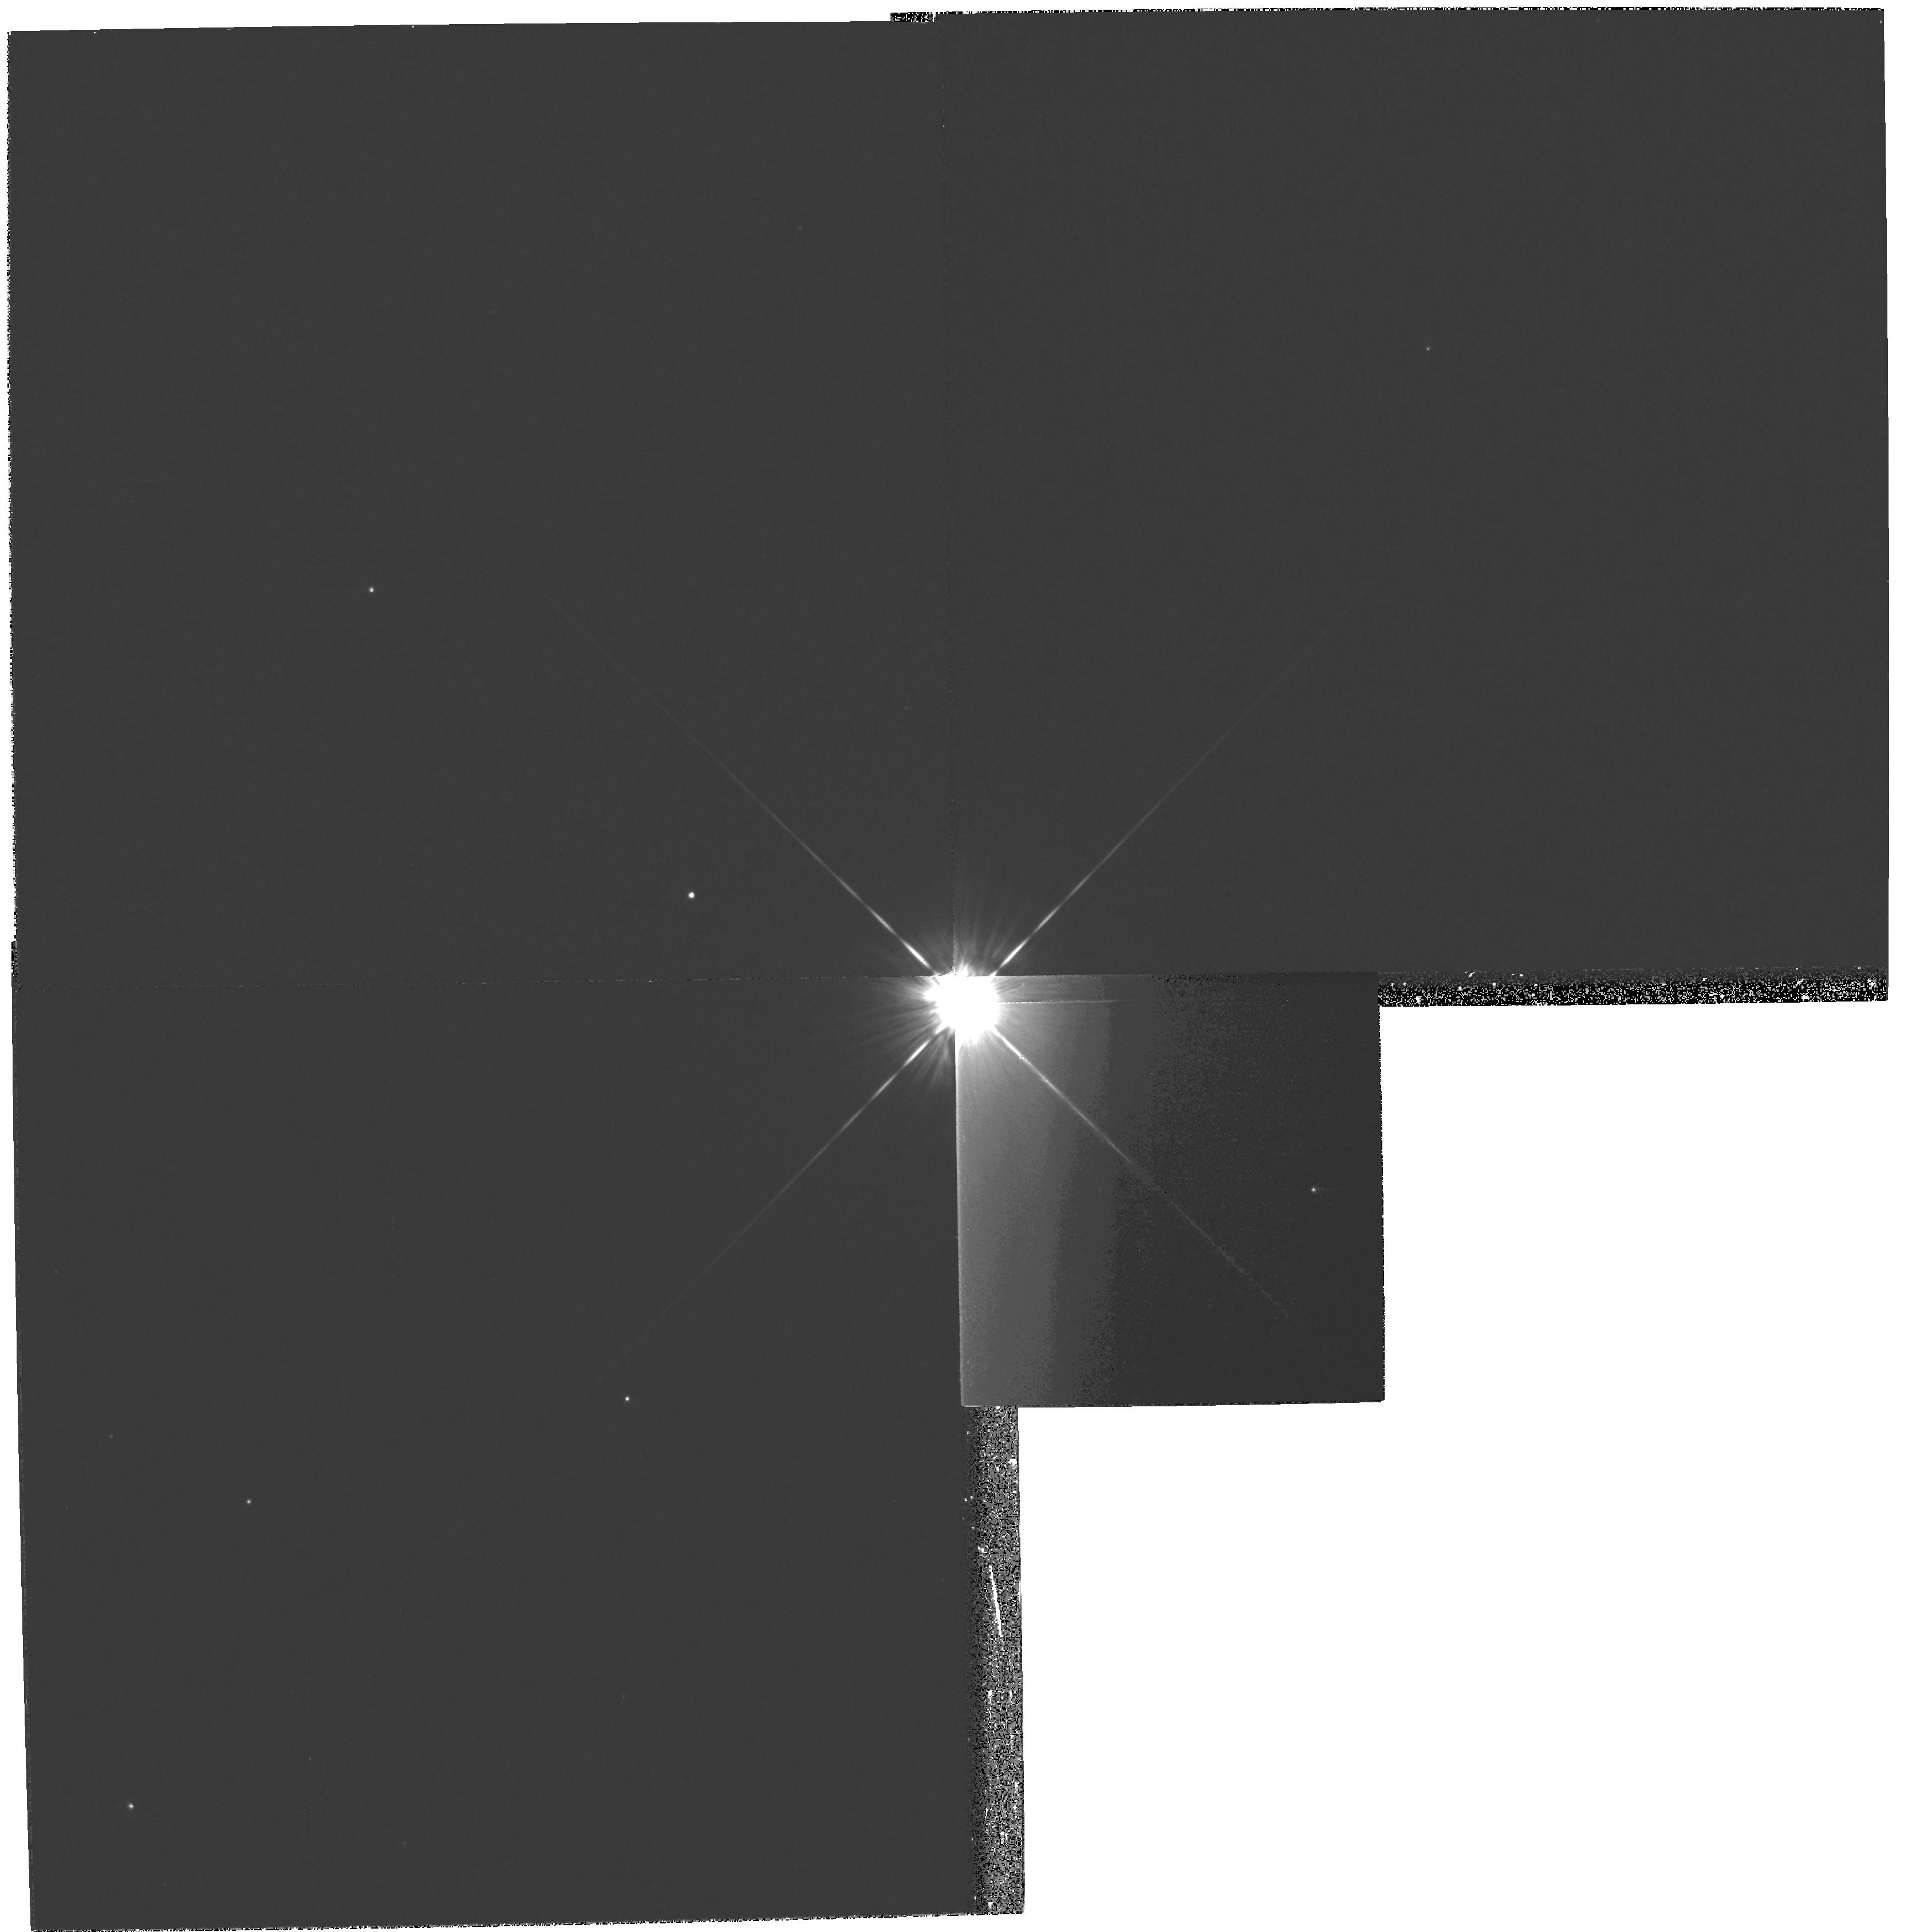
Target: HD-53143
Instrument: WFPC2/PC
Filter: F439W
Exposure: 24 min
Observation ID: hst_10599_55_wfpc2_pc_f439w_u9gh55

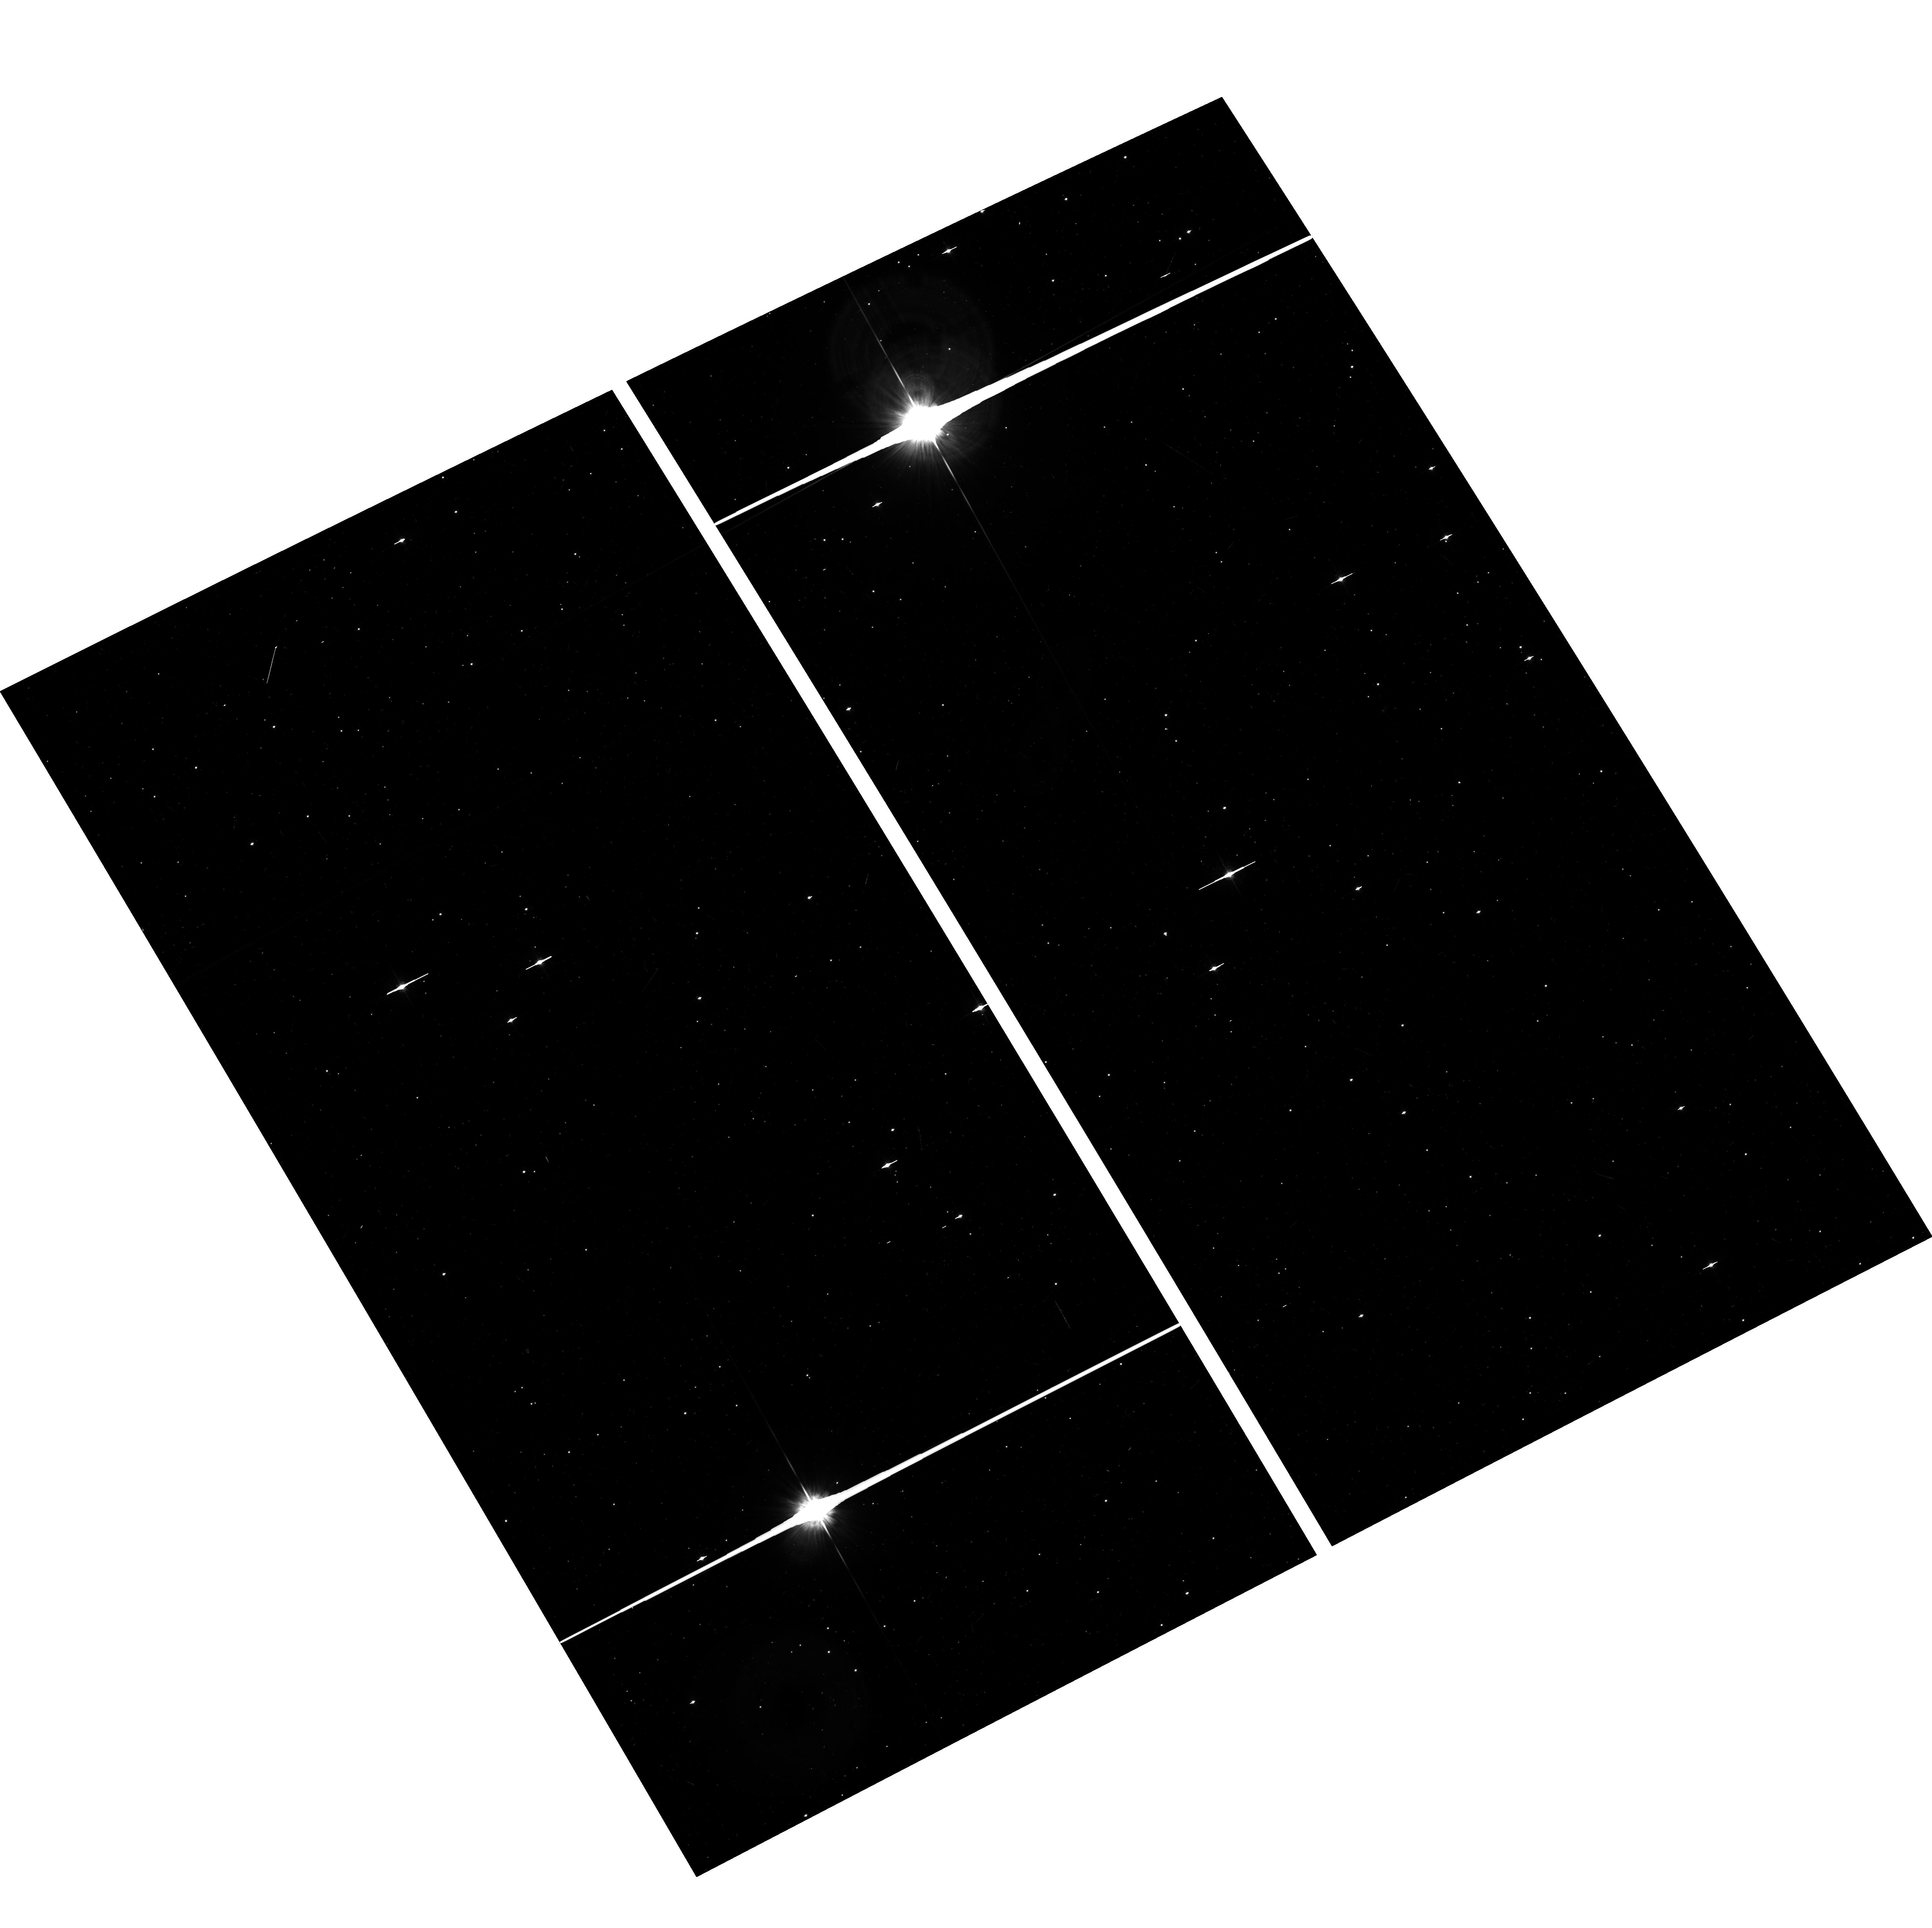
Target: field at RA 235.297°, Dec -44.662°
Instrument: ACS/WFC
Filter: F625W
Exposure: 8 min
Observation ID: hst_10599_12_acs_wfc_f625w_j9gh12

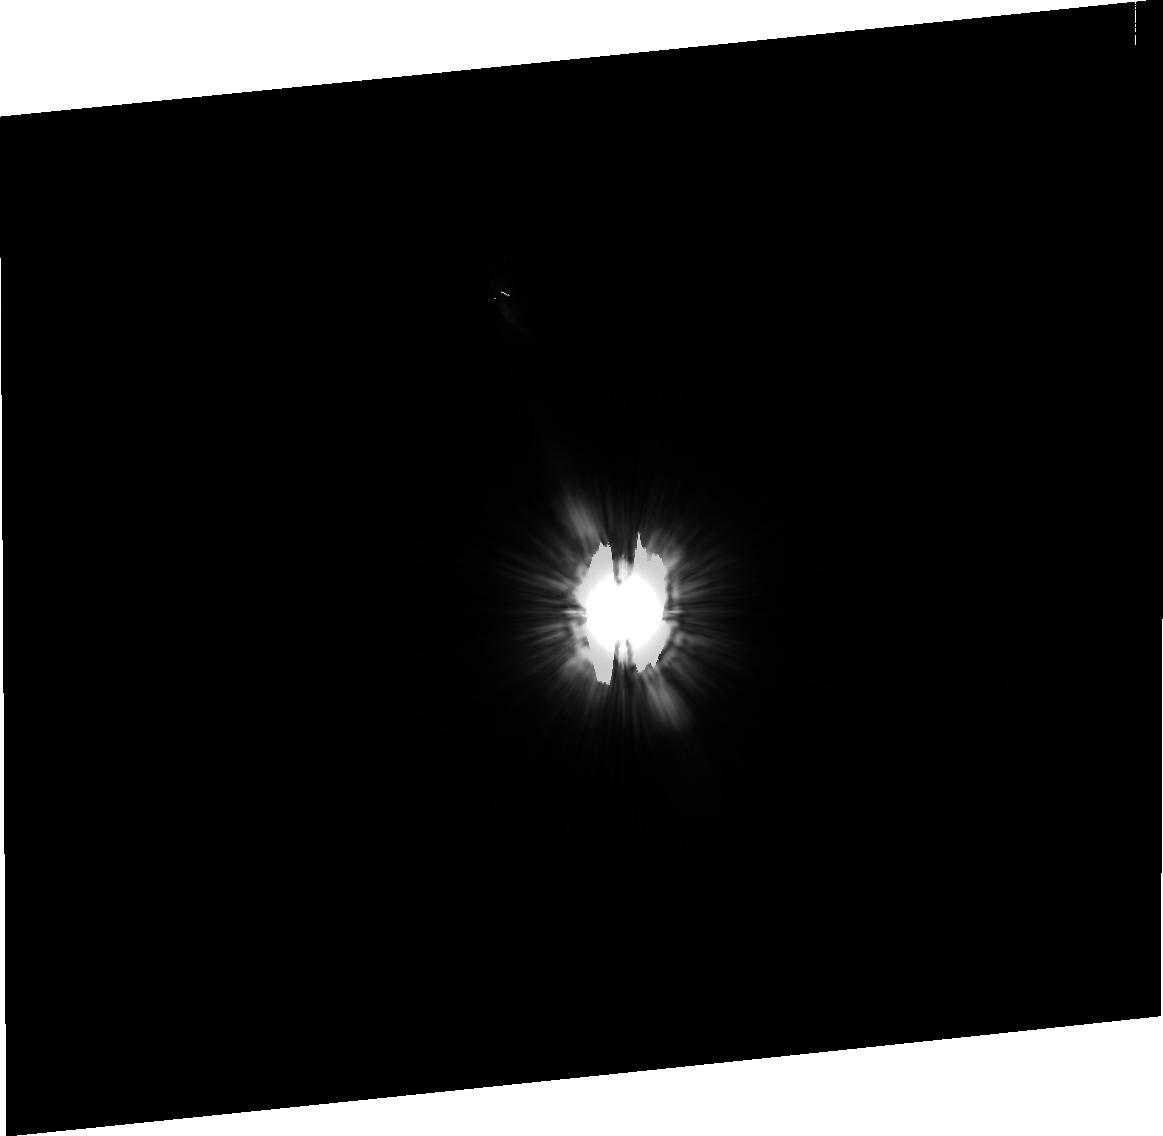
Target: HD-142860-PSF
Instrument: ACS/HRC
Filter: F606W
Exposure: 15 min
Observation ID: j9gh14020

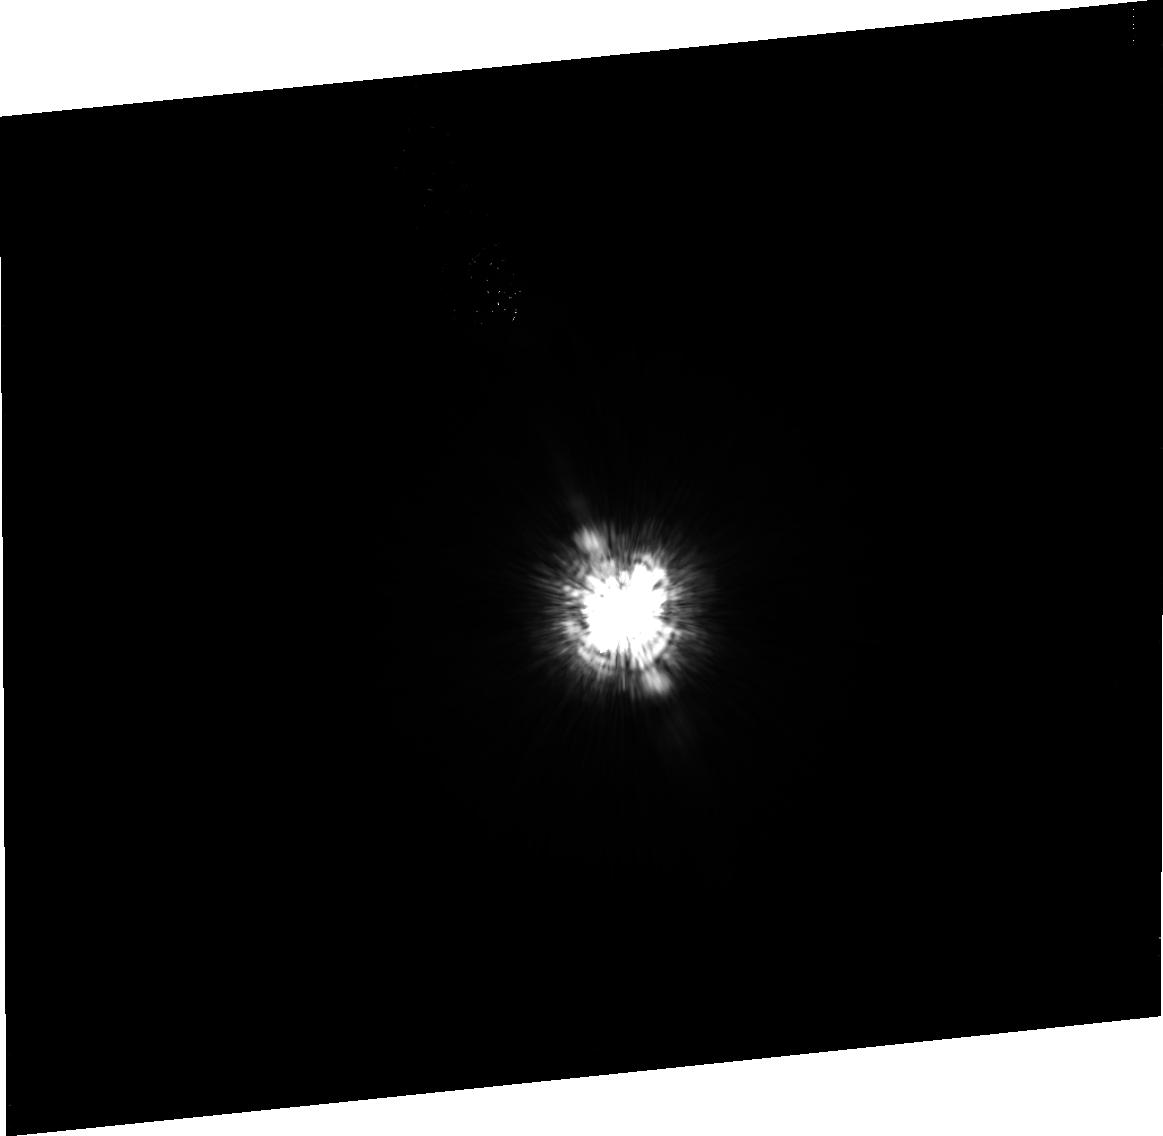
Target: HD-139664
Instrument: ACS/HRC
Filter: F435W
Exposure: 38 min
Observation ID: j9gh16010

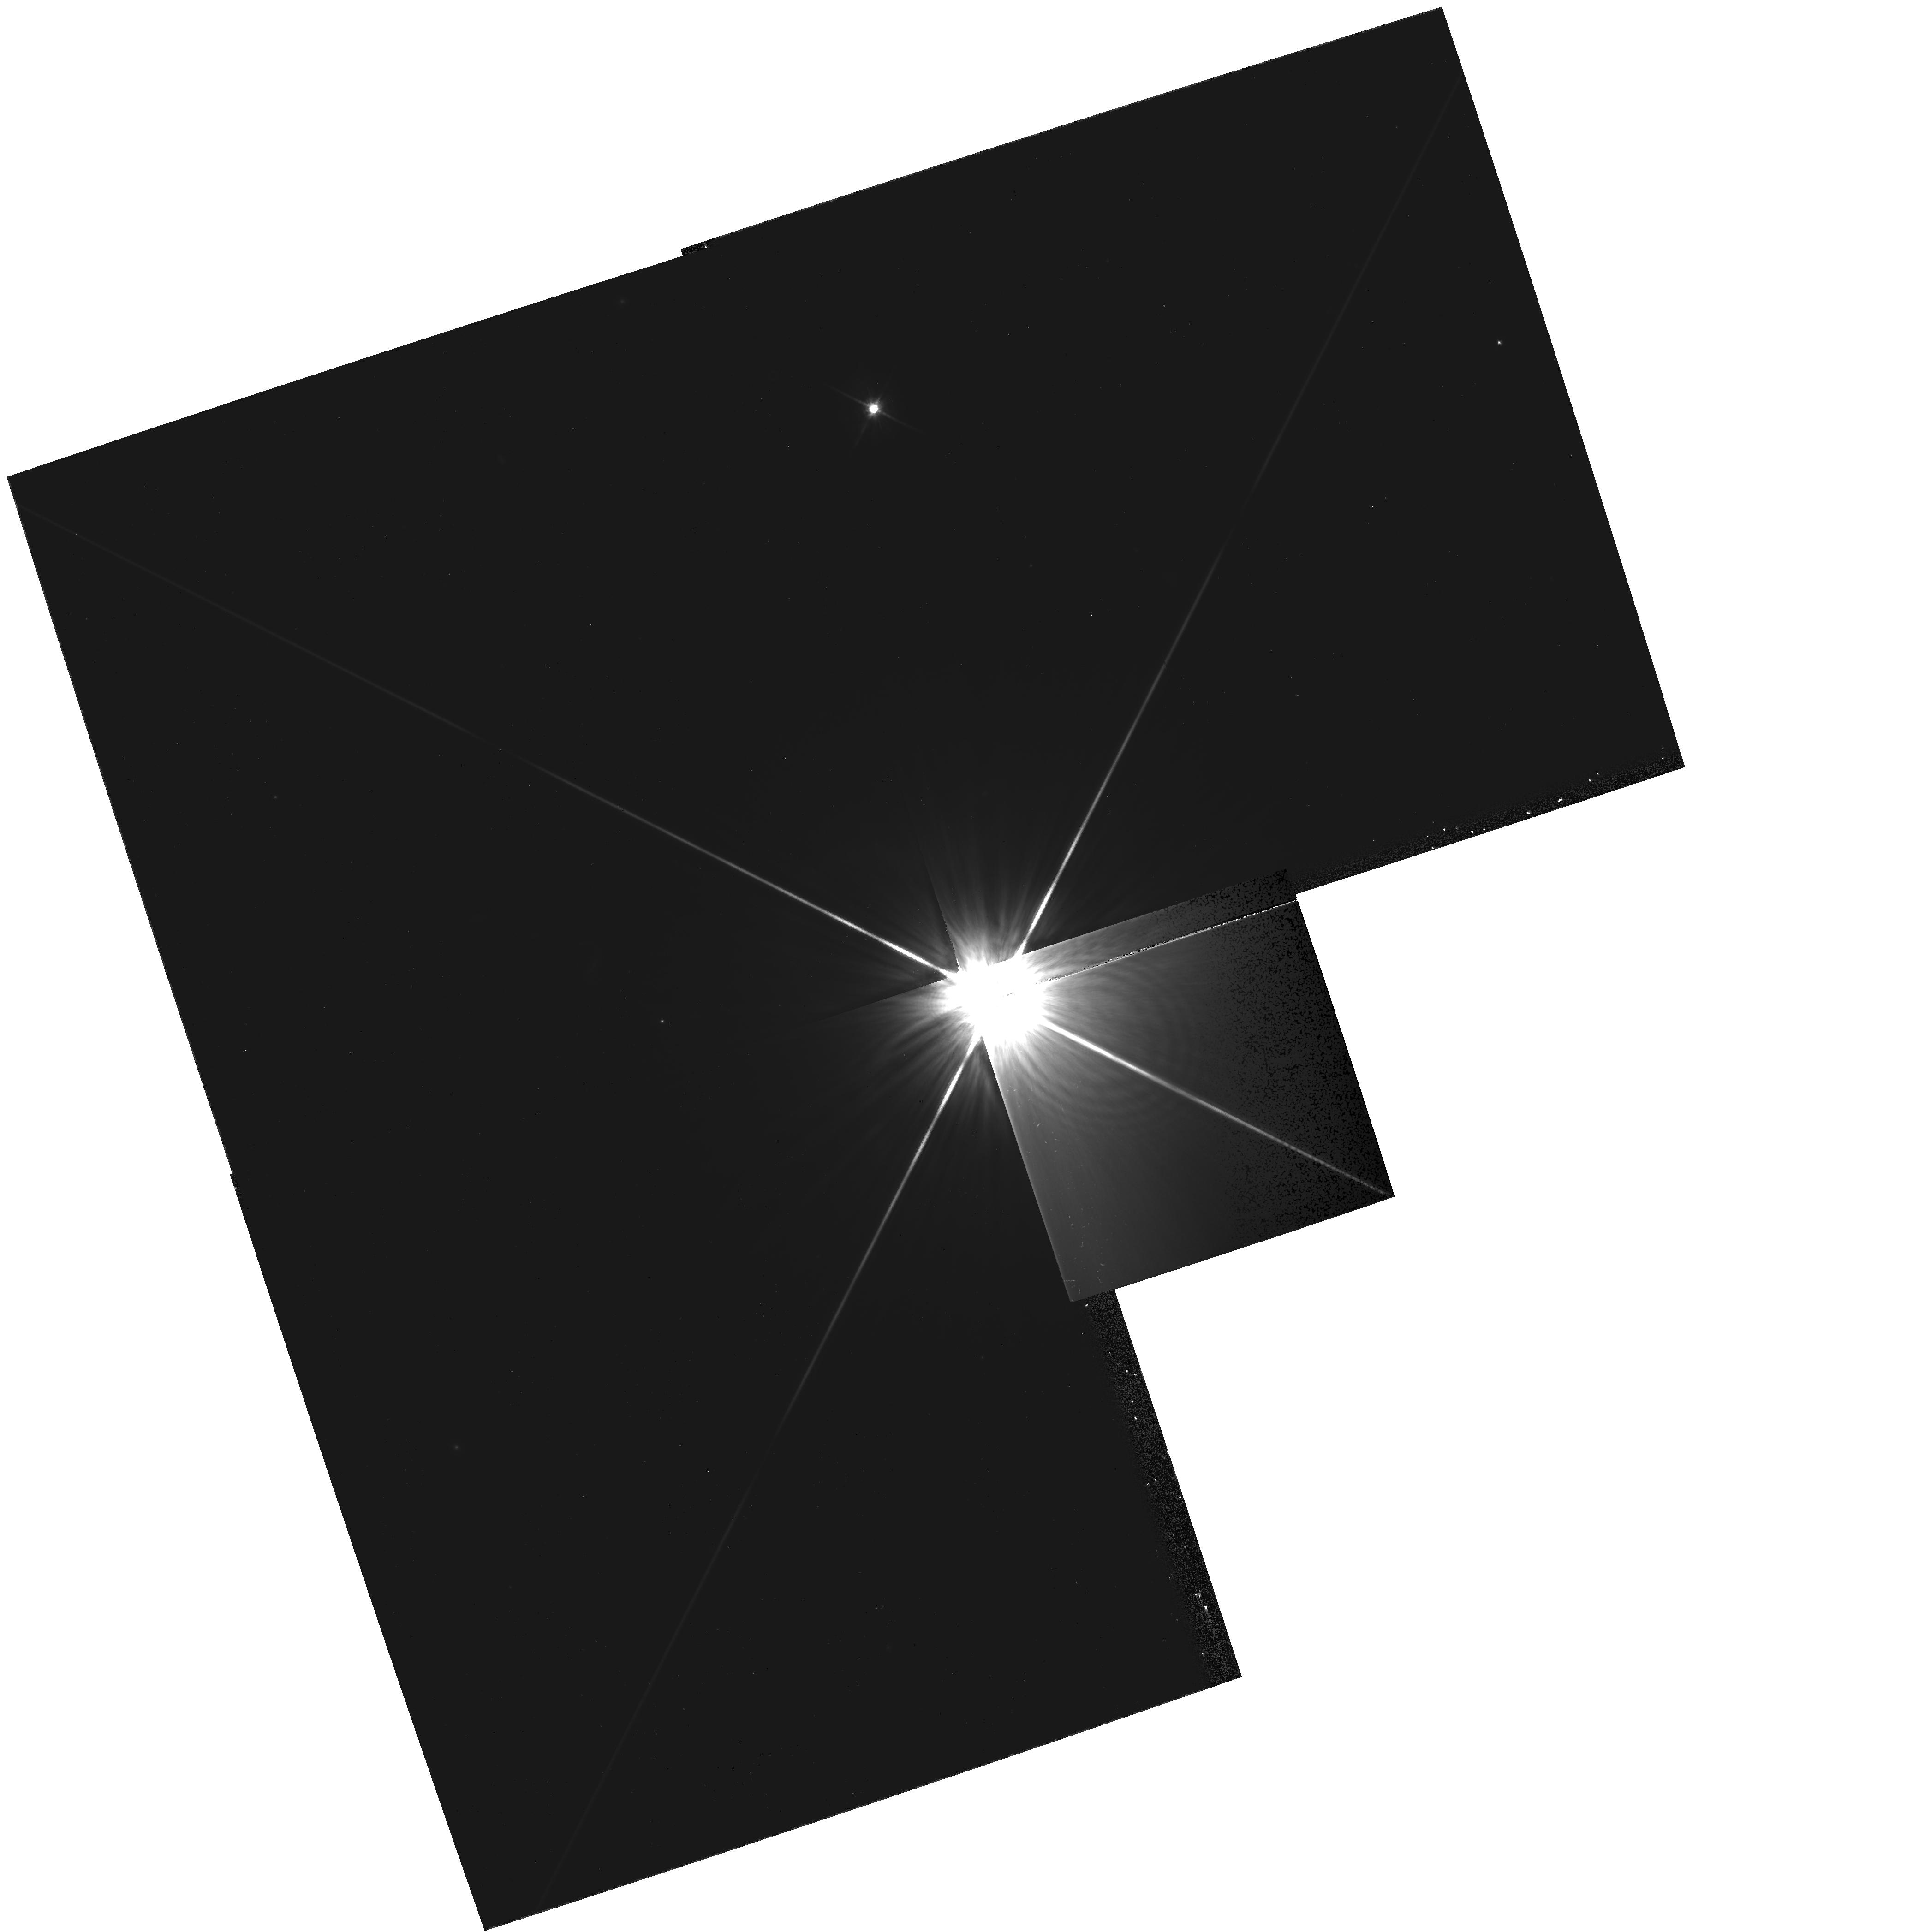
Target: HD-10476-PSF
Instrument: WFPC2/PC
Filter: F814W
Exposure: 22 min
Observation ID: hst_10599_54_wfpc2_pc_f814w_u9gh54

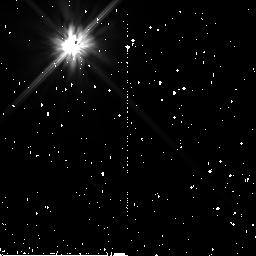
Target: HD-221354
Instrument: NICMOS/NIC2
Filter: F110W
Exposure: 38 min
Observation ID: n9gh22010

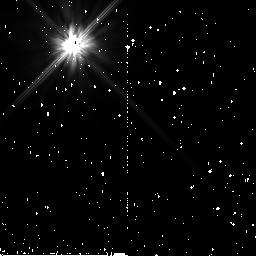
Target: HD-128167
Instrument: NICMOS/NIC2
Filter: F110W
Exposure: 15 min
Observation ID: n9gh26010

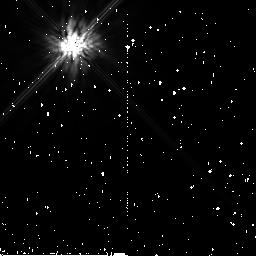
Target: HD-139664
Instrument: NICMOS/NIC2
Filter: F160W
Exposure: 22 min
Observation ID: n9gh25020

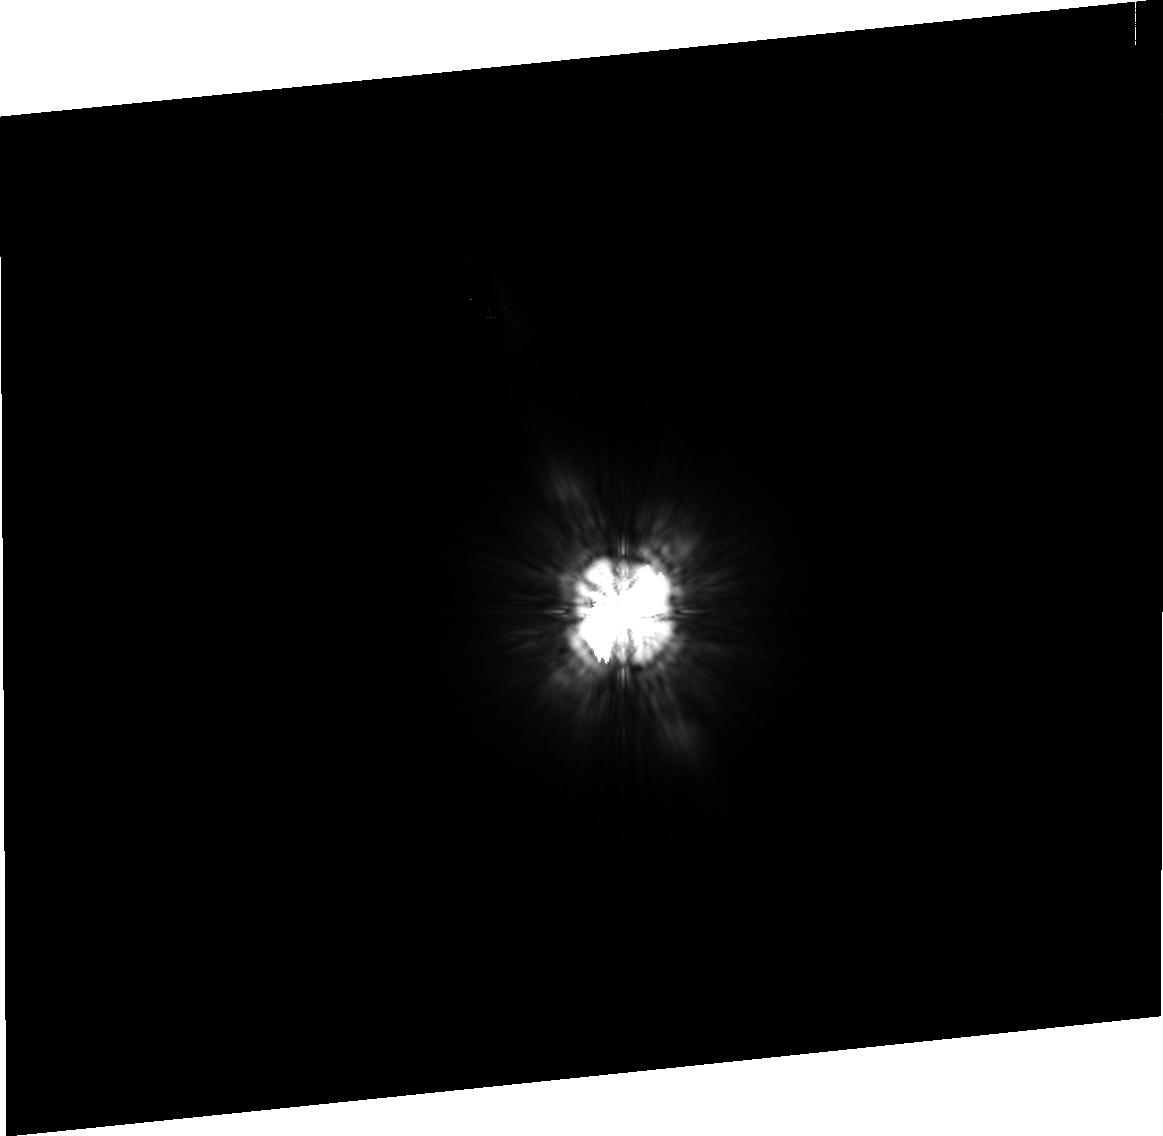
Target: HD-142860-PSF
Instrument: ACS/HRC
Filter: F814W
Exposure: 19 min
Observation ID: j9gh14030

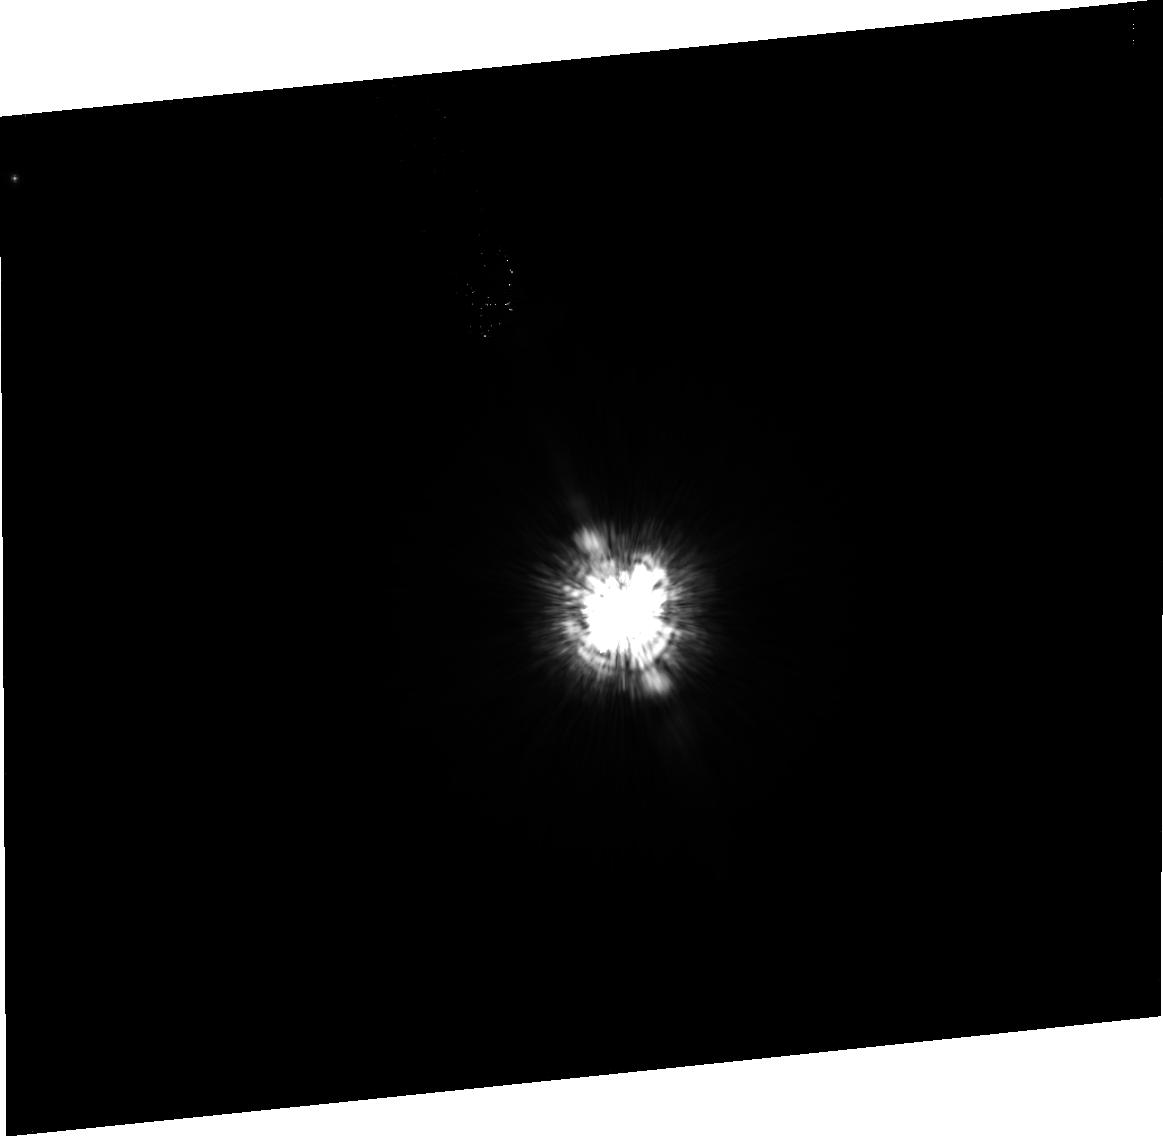
Target: HD-139664
Instrument: ACS/HRC
Filter: F435W
Exposure: 38 min
Observation ID: j9gh17010

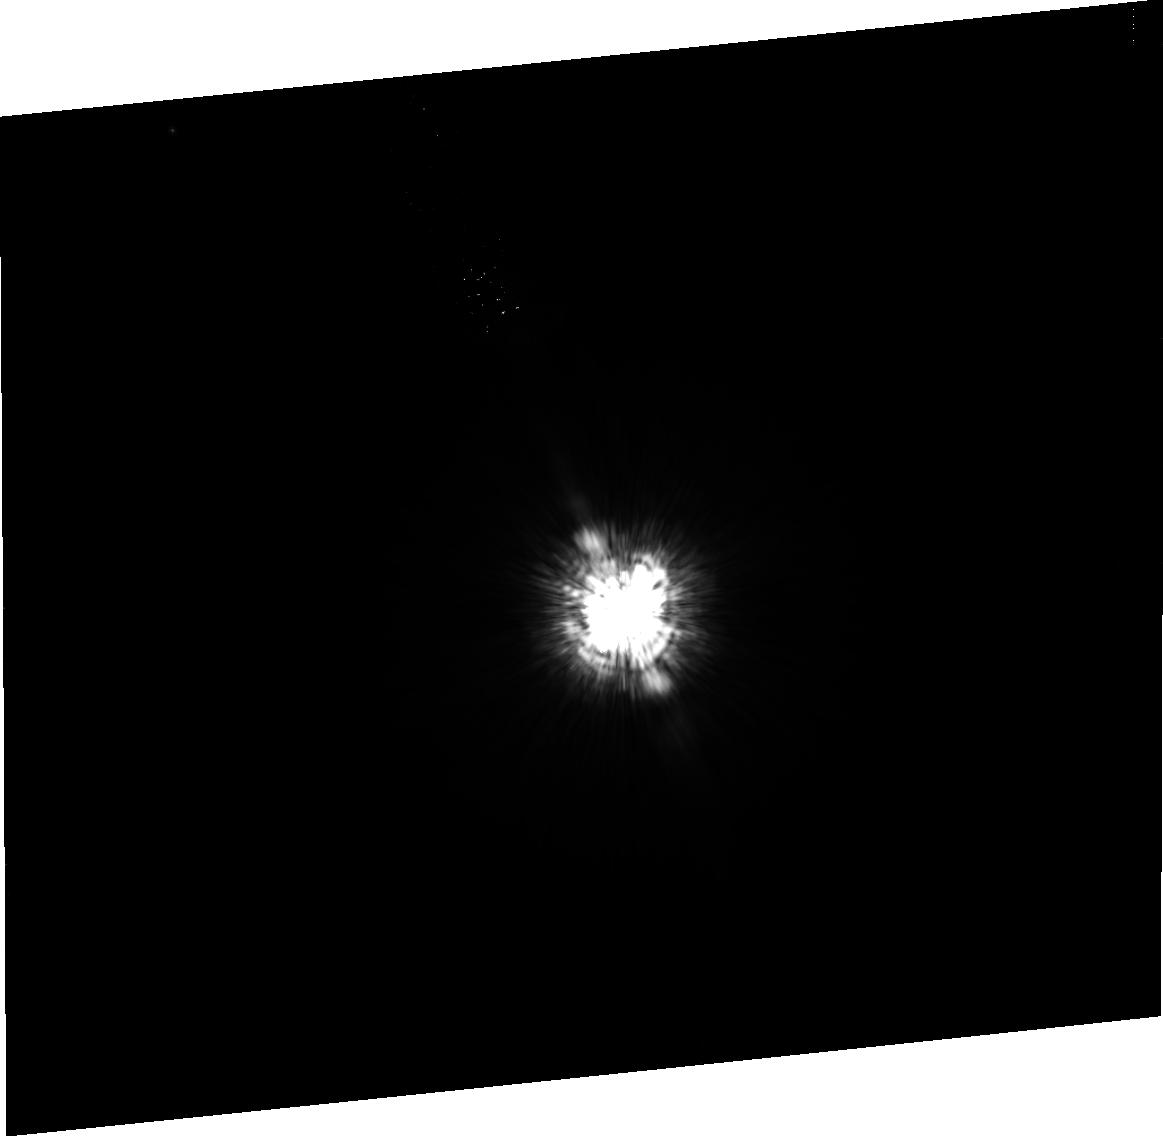
Target: HD-139664
Instrument: ACS/HRC
Filter: F435W
Exposure: 38 min
Observation ID: j9gh15010

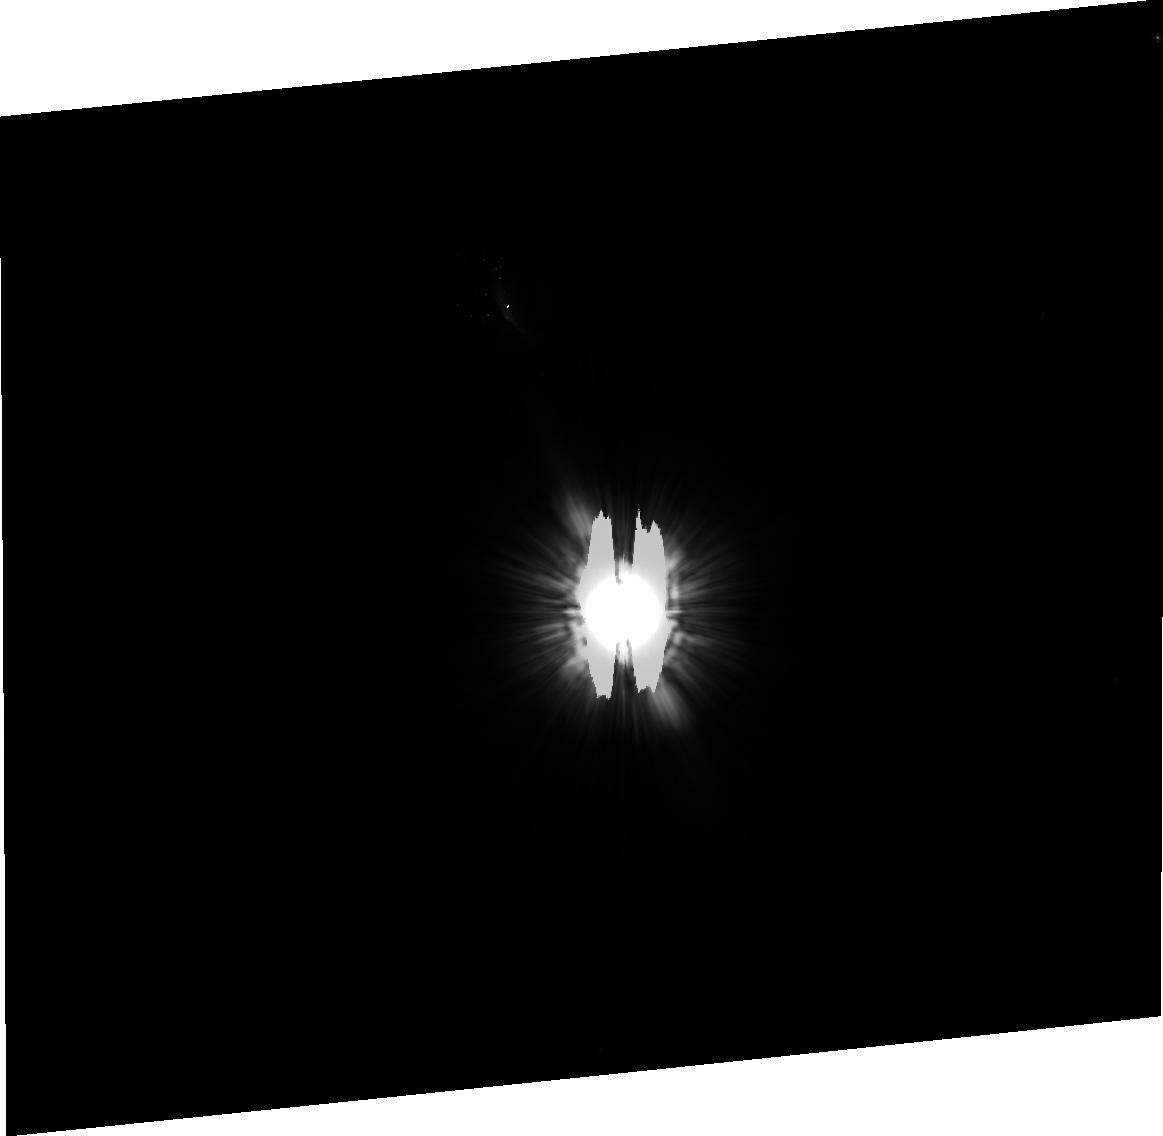
Target: HD-139664
Instrument: ACS/HRC
Filter: F606W
Exposure: 26 min
Observation ID: j9gh11030

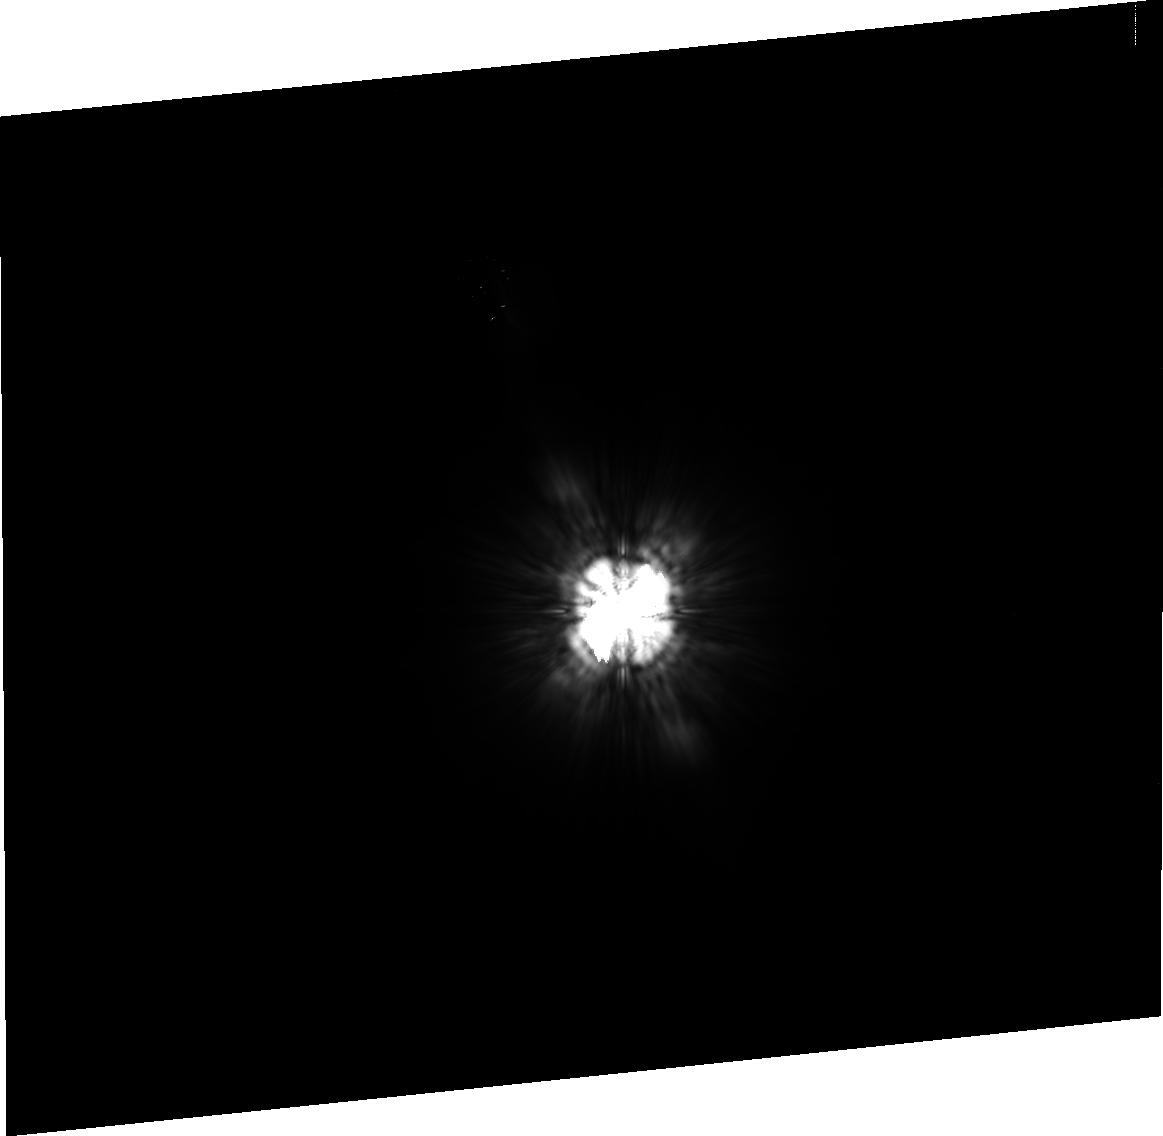
Target: HD-142860-PSF
Instrument: ACS/HRC
Filter: F814W
Exposure: 19 min
Observation ID: j9gh13030

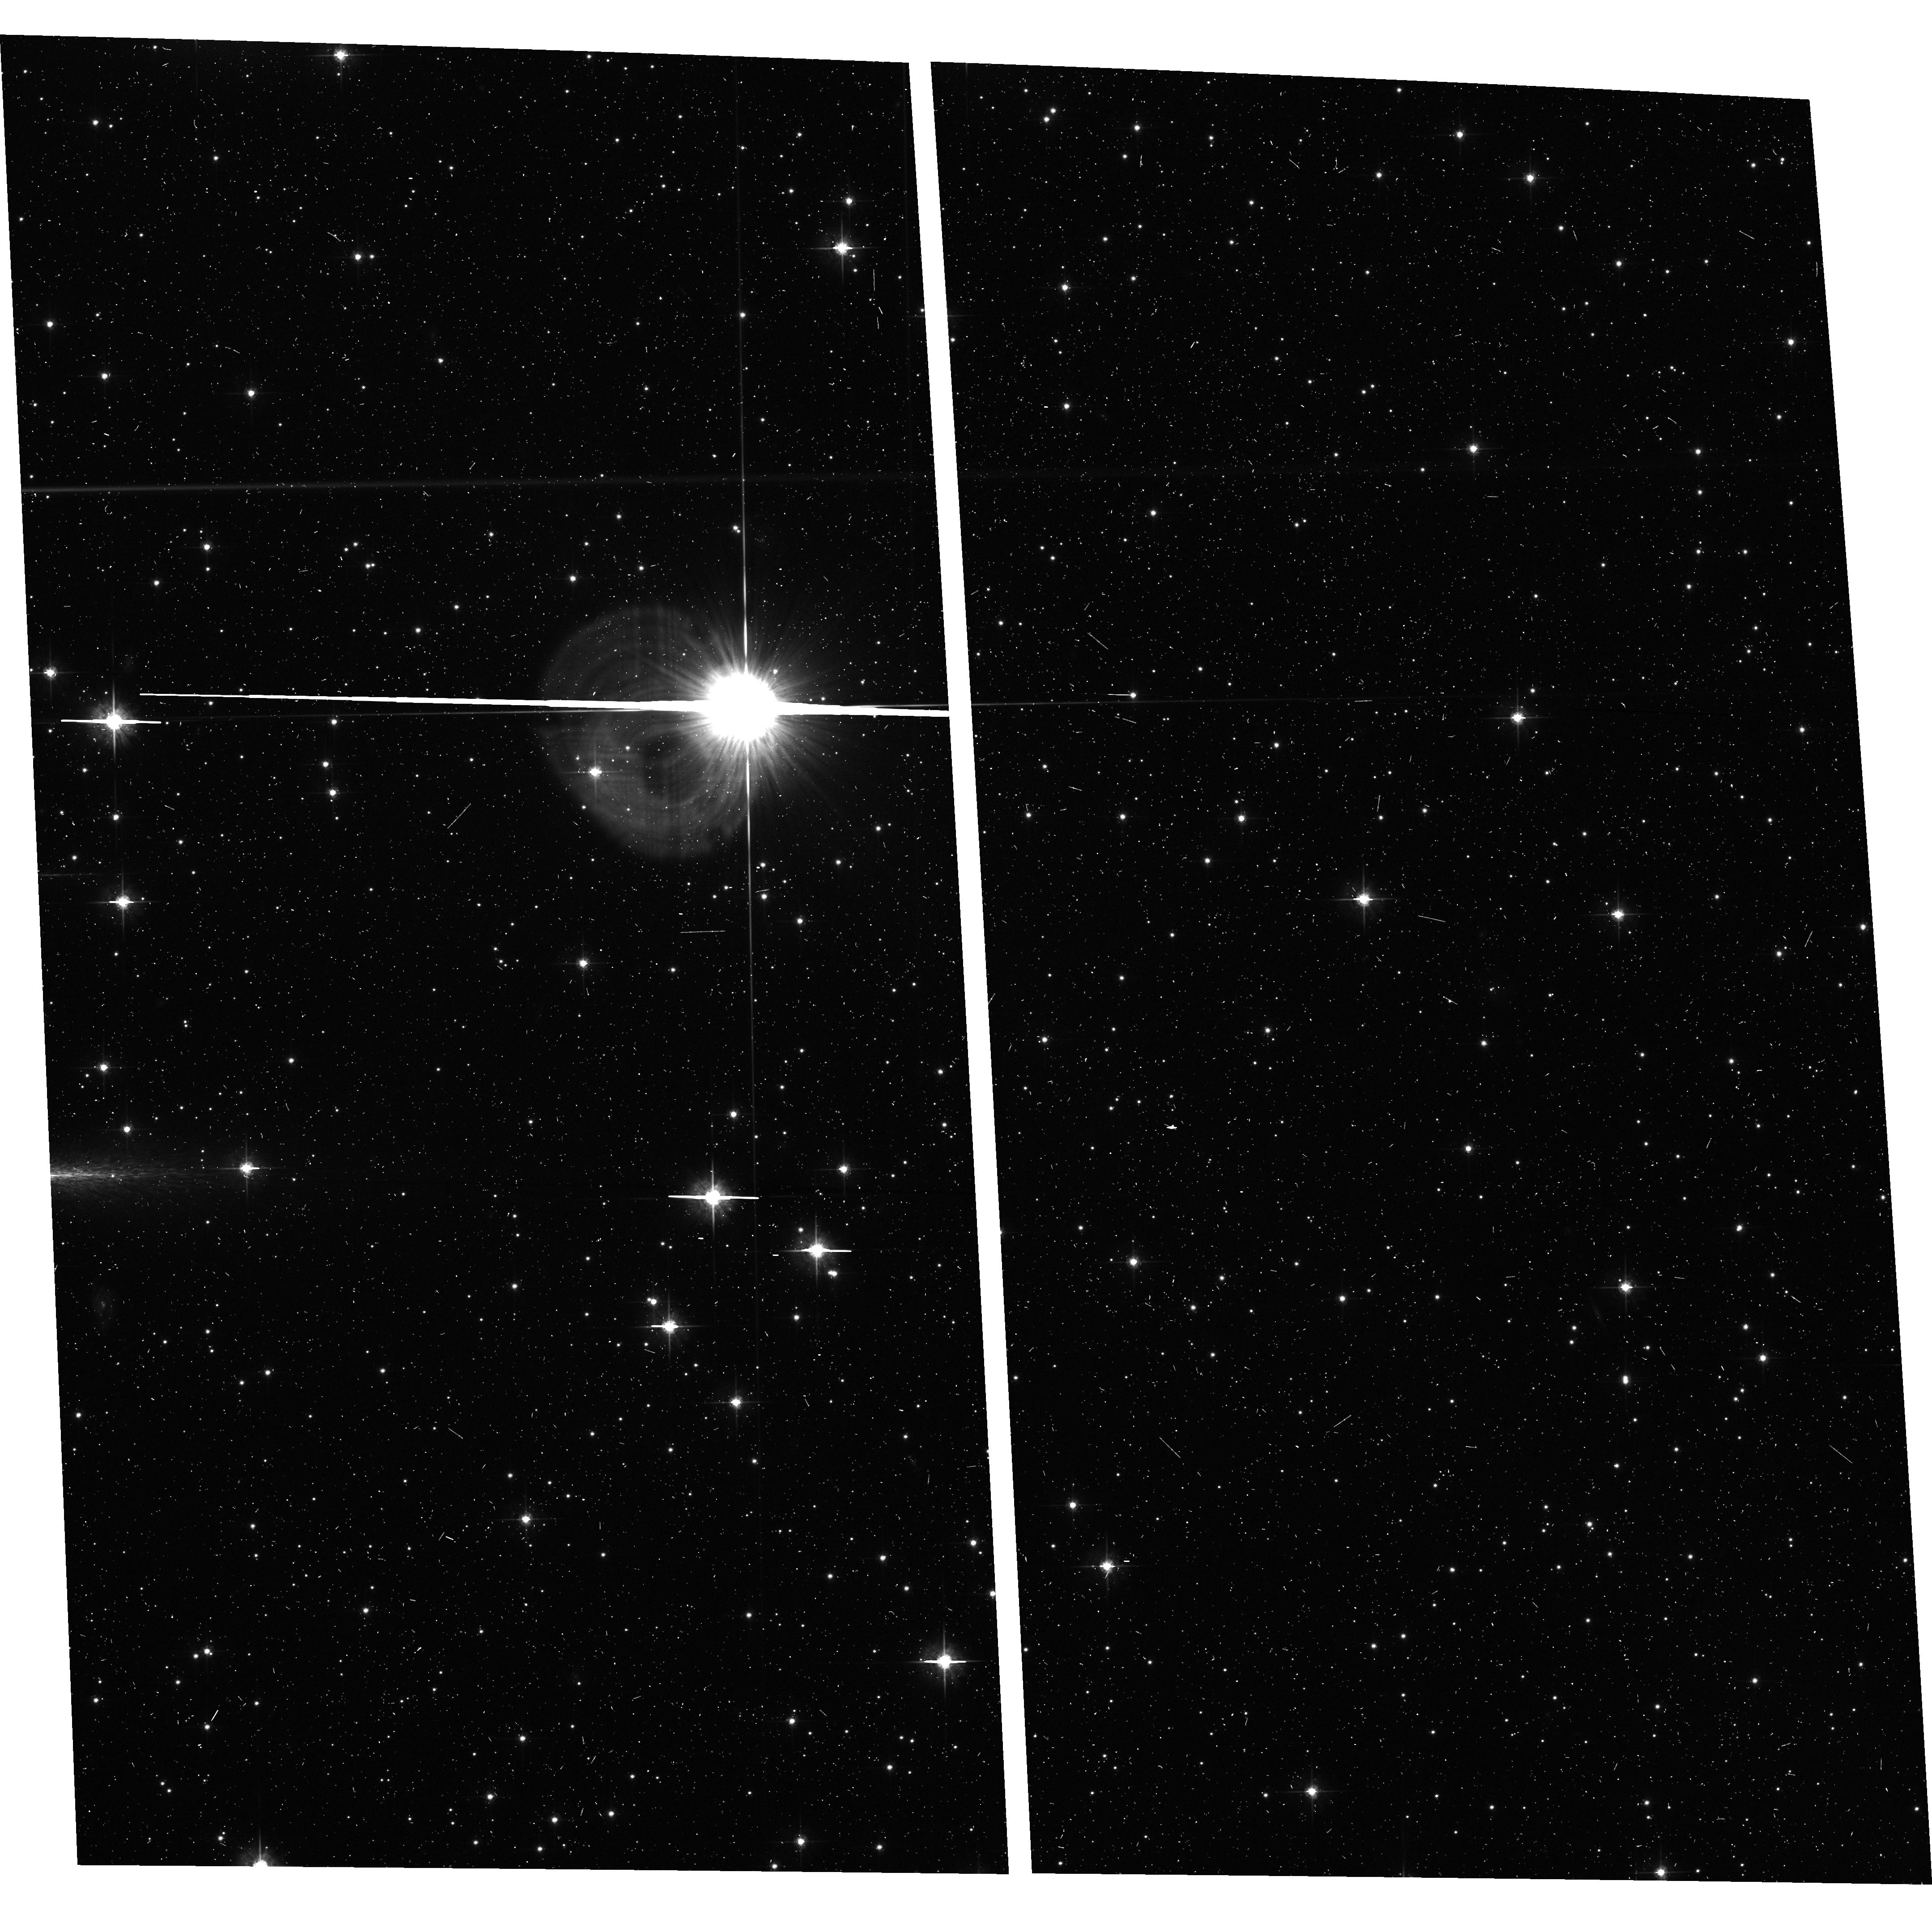
Target: field at RA 235.297°, Dec -44.662°
Instrument: ACS/WFC
Filter: F625W
Exposure: 8 min
Observation ID: hst_10599_10_acs_wfc_f625w_j9gh10

Multi-color imaging of two 1 Gyr old debris disks within 20 pc of the Sun: Astrophysical mirrors of our Kuiper Belt (PI: Kalas, Paul George)

We report the first scattered light detections of two debris disk around an F star and a K star using optical coronagraphy and the Hubble Space Telescope. With ages ~1 Gyr, these are the oldest debris disks thus far seen in the optical. We propose deep, multi-roll angle coronagraphic imaging with HST ACS and NICMOS to confirm and characterize the disks in terms of structure and composition. The disks appear to have belt-like morphology that is consistent with the existence of planetary companions or other perturbing bodies. Since these disks are close to our Kuiper Belt in an evolutionary context, detailed understanding of their mass, structure and composition will provide a fresh perspective for inferring the history and properties of our own trans-Neptunian region.